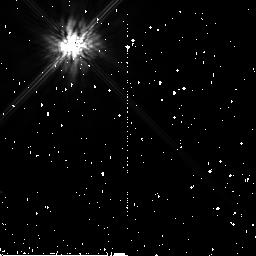
Target: GJ517
Instrument: NICMOS/NIC2
Filter: F160W
Exposure: 11 min
Observation ID: n99501050

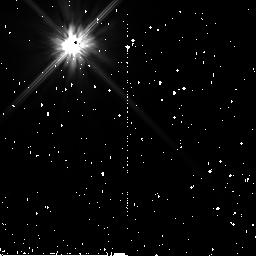
Target: GJ517
Instrument: NICMOS/NIC2
Filter: F110W
Exposure: 7 min
Observation ID: n99502040

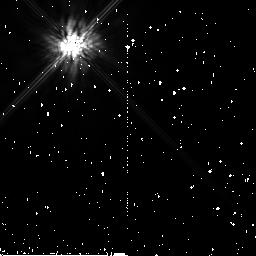
Target: GJ517
Instrument: NICMOS/NIC2
Filter: F160W
Exposure: 11 min
Observation ID: n99502050

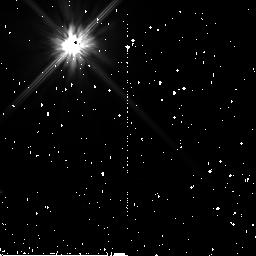
Target: GJ517
Instrument: NICMOS/NIC2
Filter: F110W
Exposure: 7 min
Observation ID: n99501040

NICMOS 2-gyro Coronagraphic Performance Assessment (PI: Schultz, Alfred B.)

Coronagraphic acquisition should not be affected by transitioning from 3-gyro to 2-gyro mode guiding. However, coronagraphic performance is dependent upon positioning of a target within the coronagraphic hole and the ability to obtain a second observation with a roll of the telescope within the same visibility period. Observations of a bright target are needed to verify and confirm the coronagraphic performance, the ability to suppress the diffractive energy background and the stability to image coronagraphically occulted targets at two field orientations (rolls).